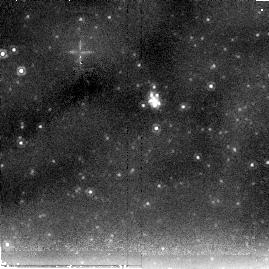
Target: SN-2004DJ. Instrument: NICMOS/NIC2. Filter: F205W. Exposure: 10 min. Observation ID: na2p14030

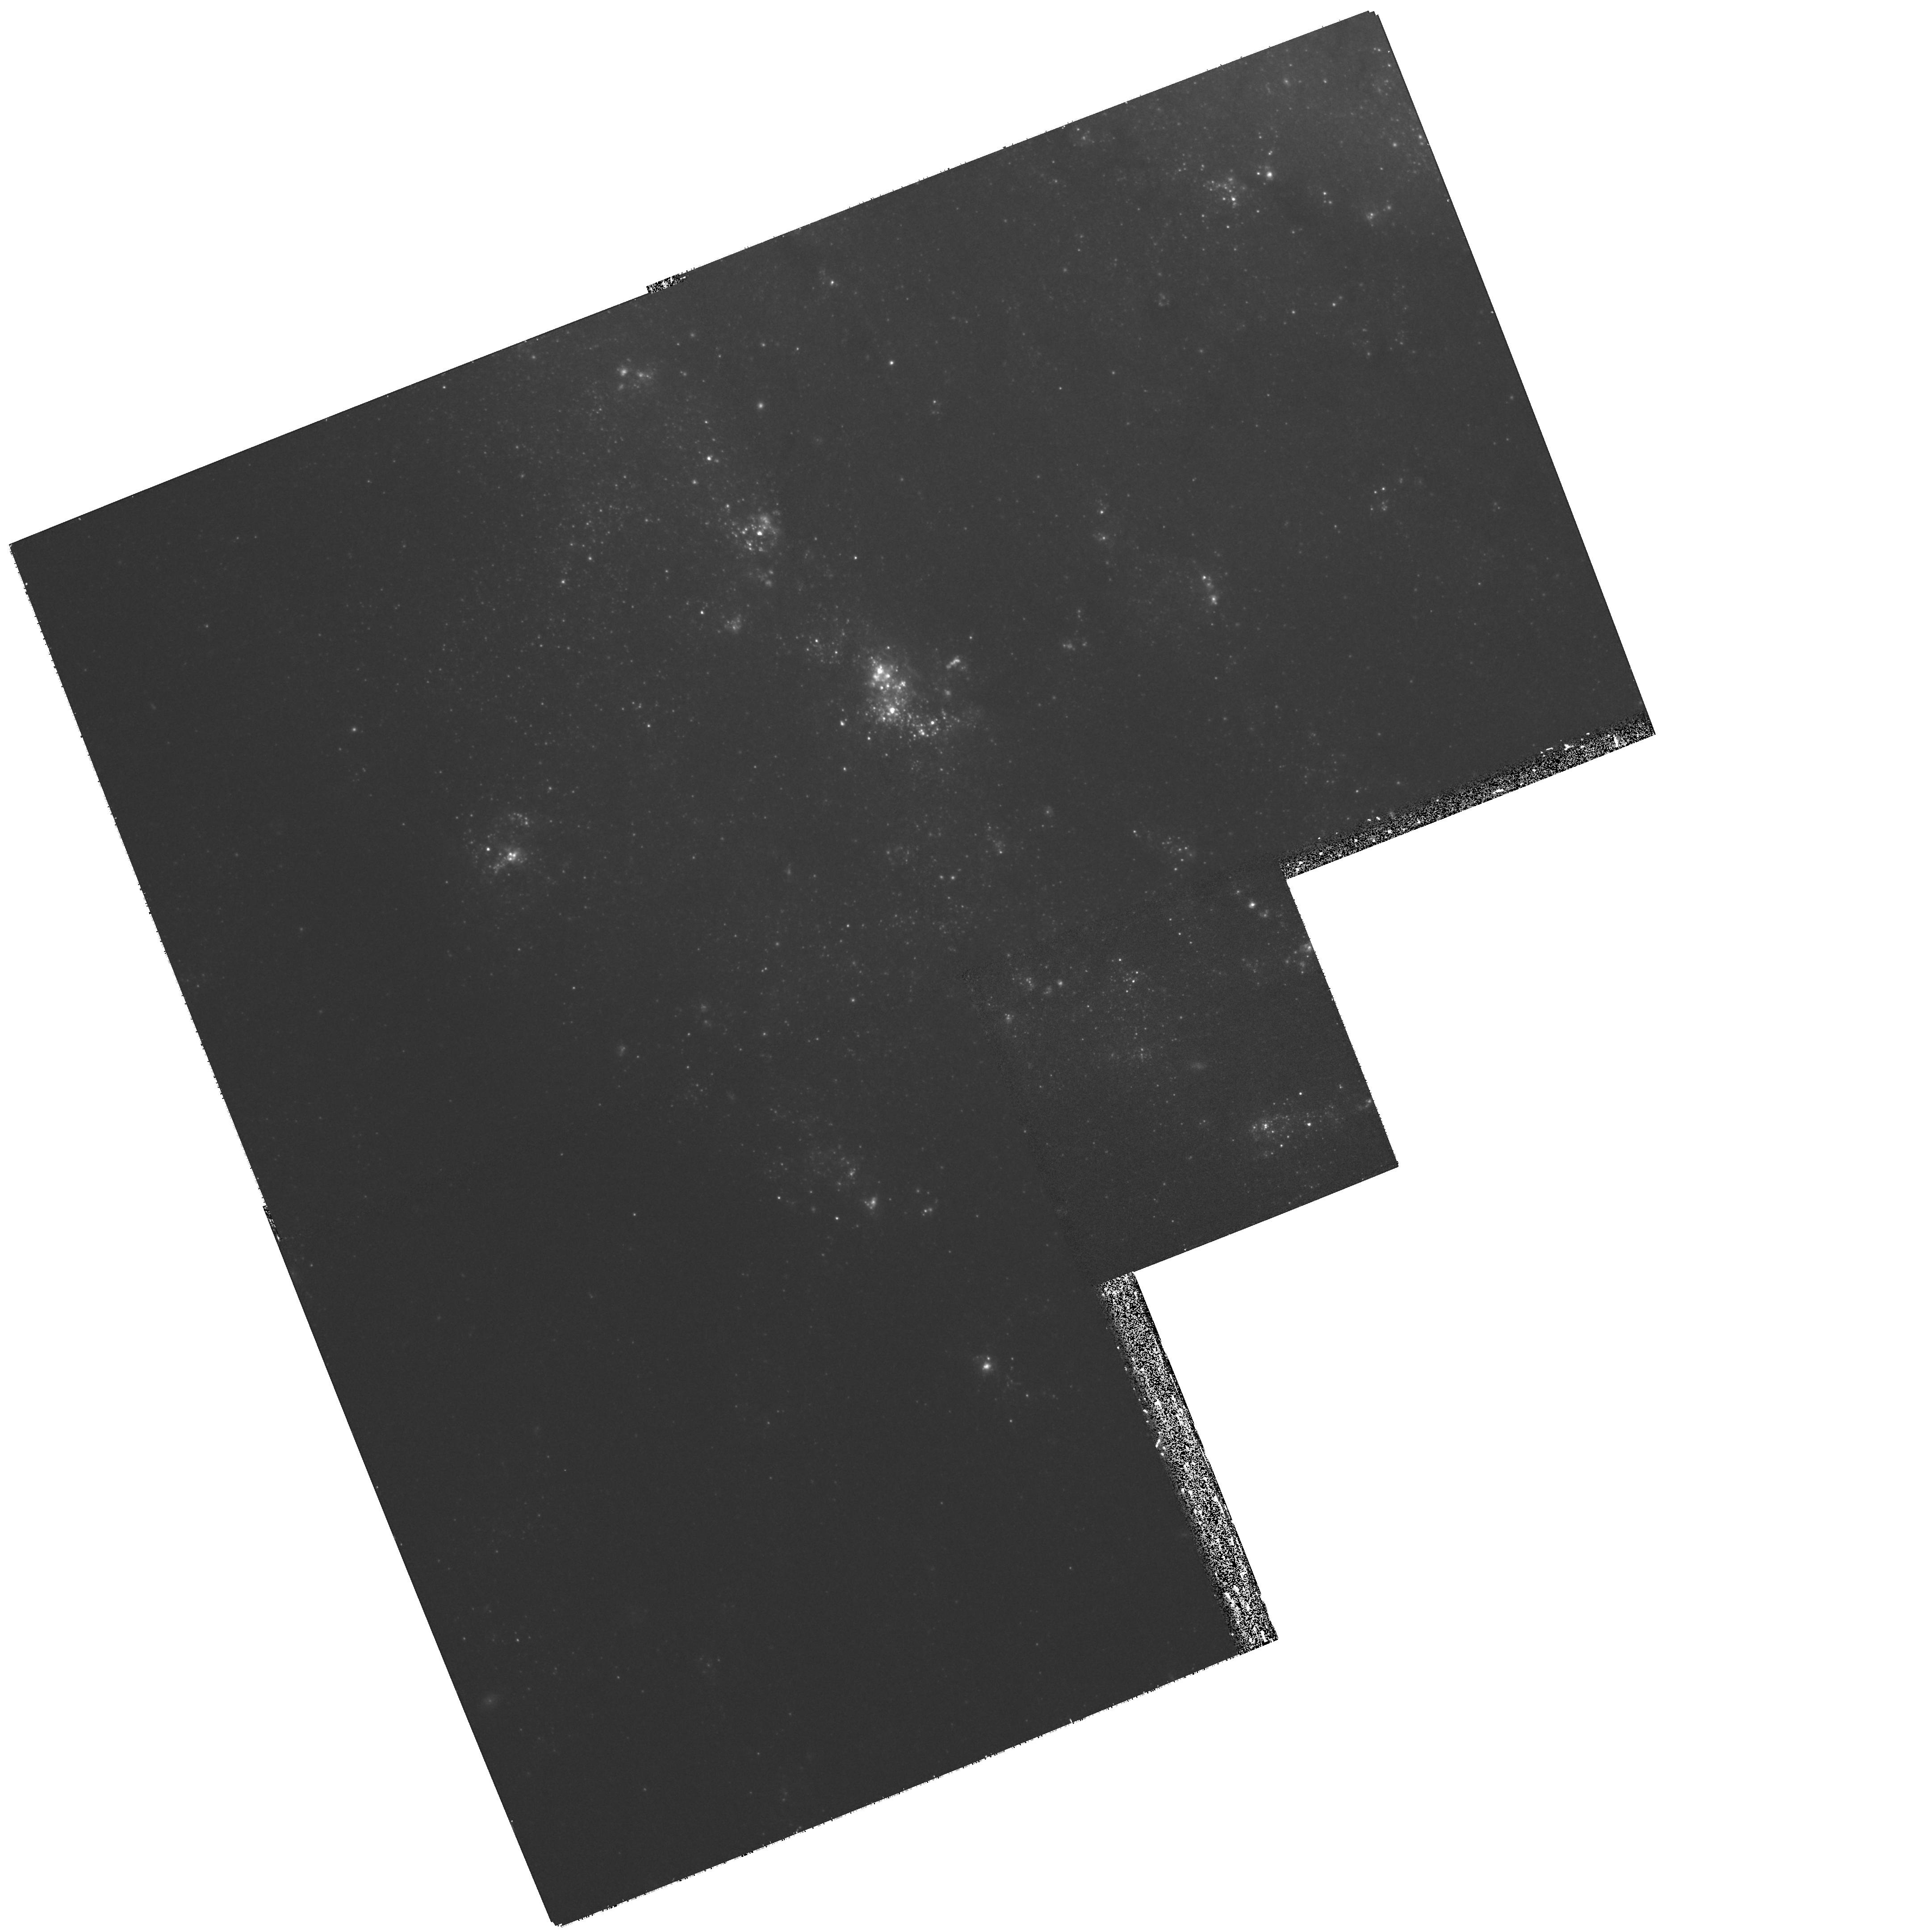
Target: SN-2003GD. Instrument: WFPC2/PC. Filter: F622W. Exposure: 27 min. Observation ID: hst_11229_05_wfpc2_pc_f622w_ua2p05

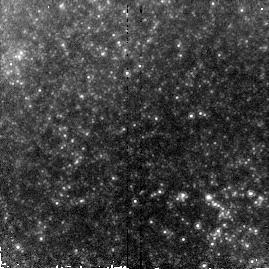
Target: SN-2005CS. Instrument: NICMOS/NIC2. Filter: F160W. Exposure: 9 min. Observation ID: na2p26020

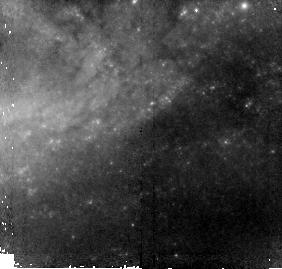
Target: SN-2006BC. Instrument: NICMOS/NIC2. Filter: F110W. Exposure: 11 min. Observation ID: na2p20010

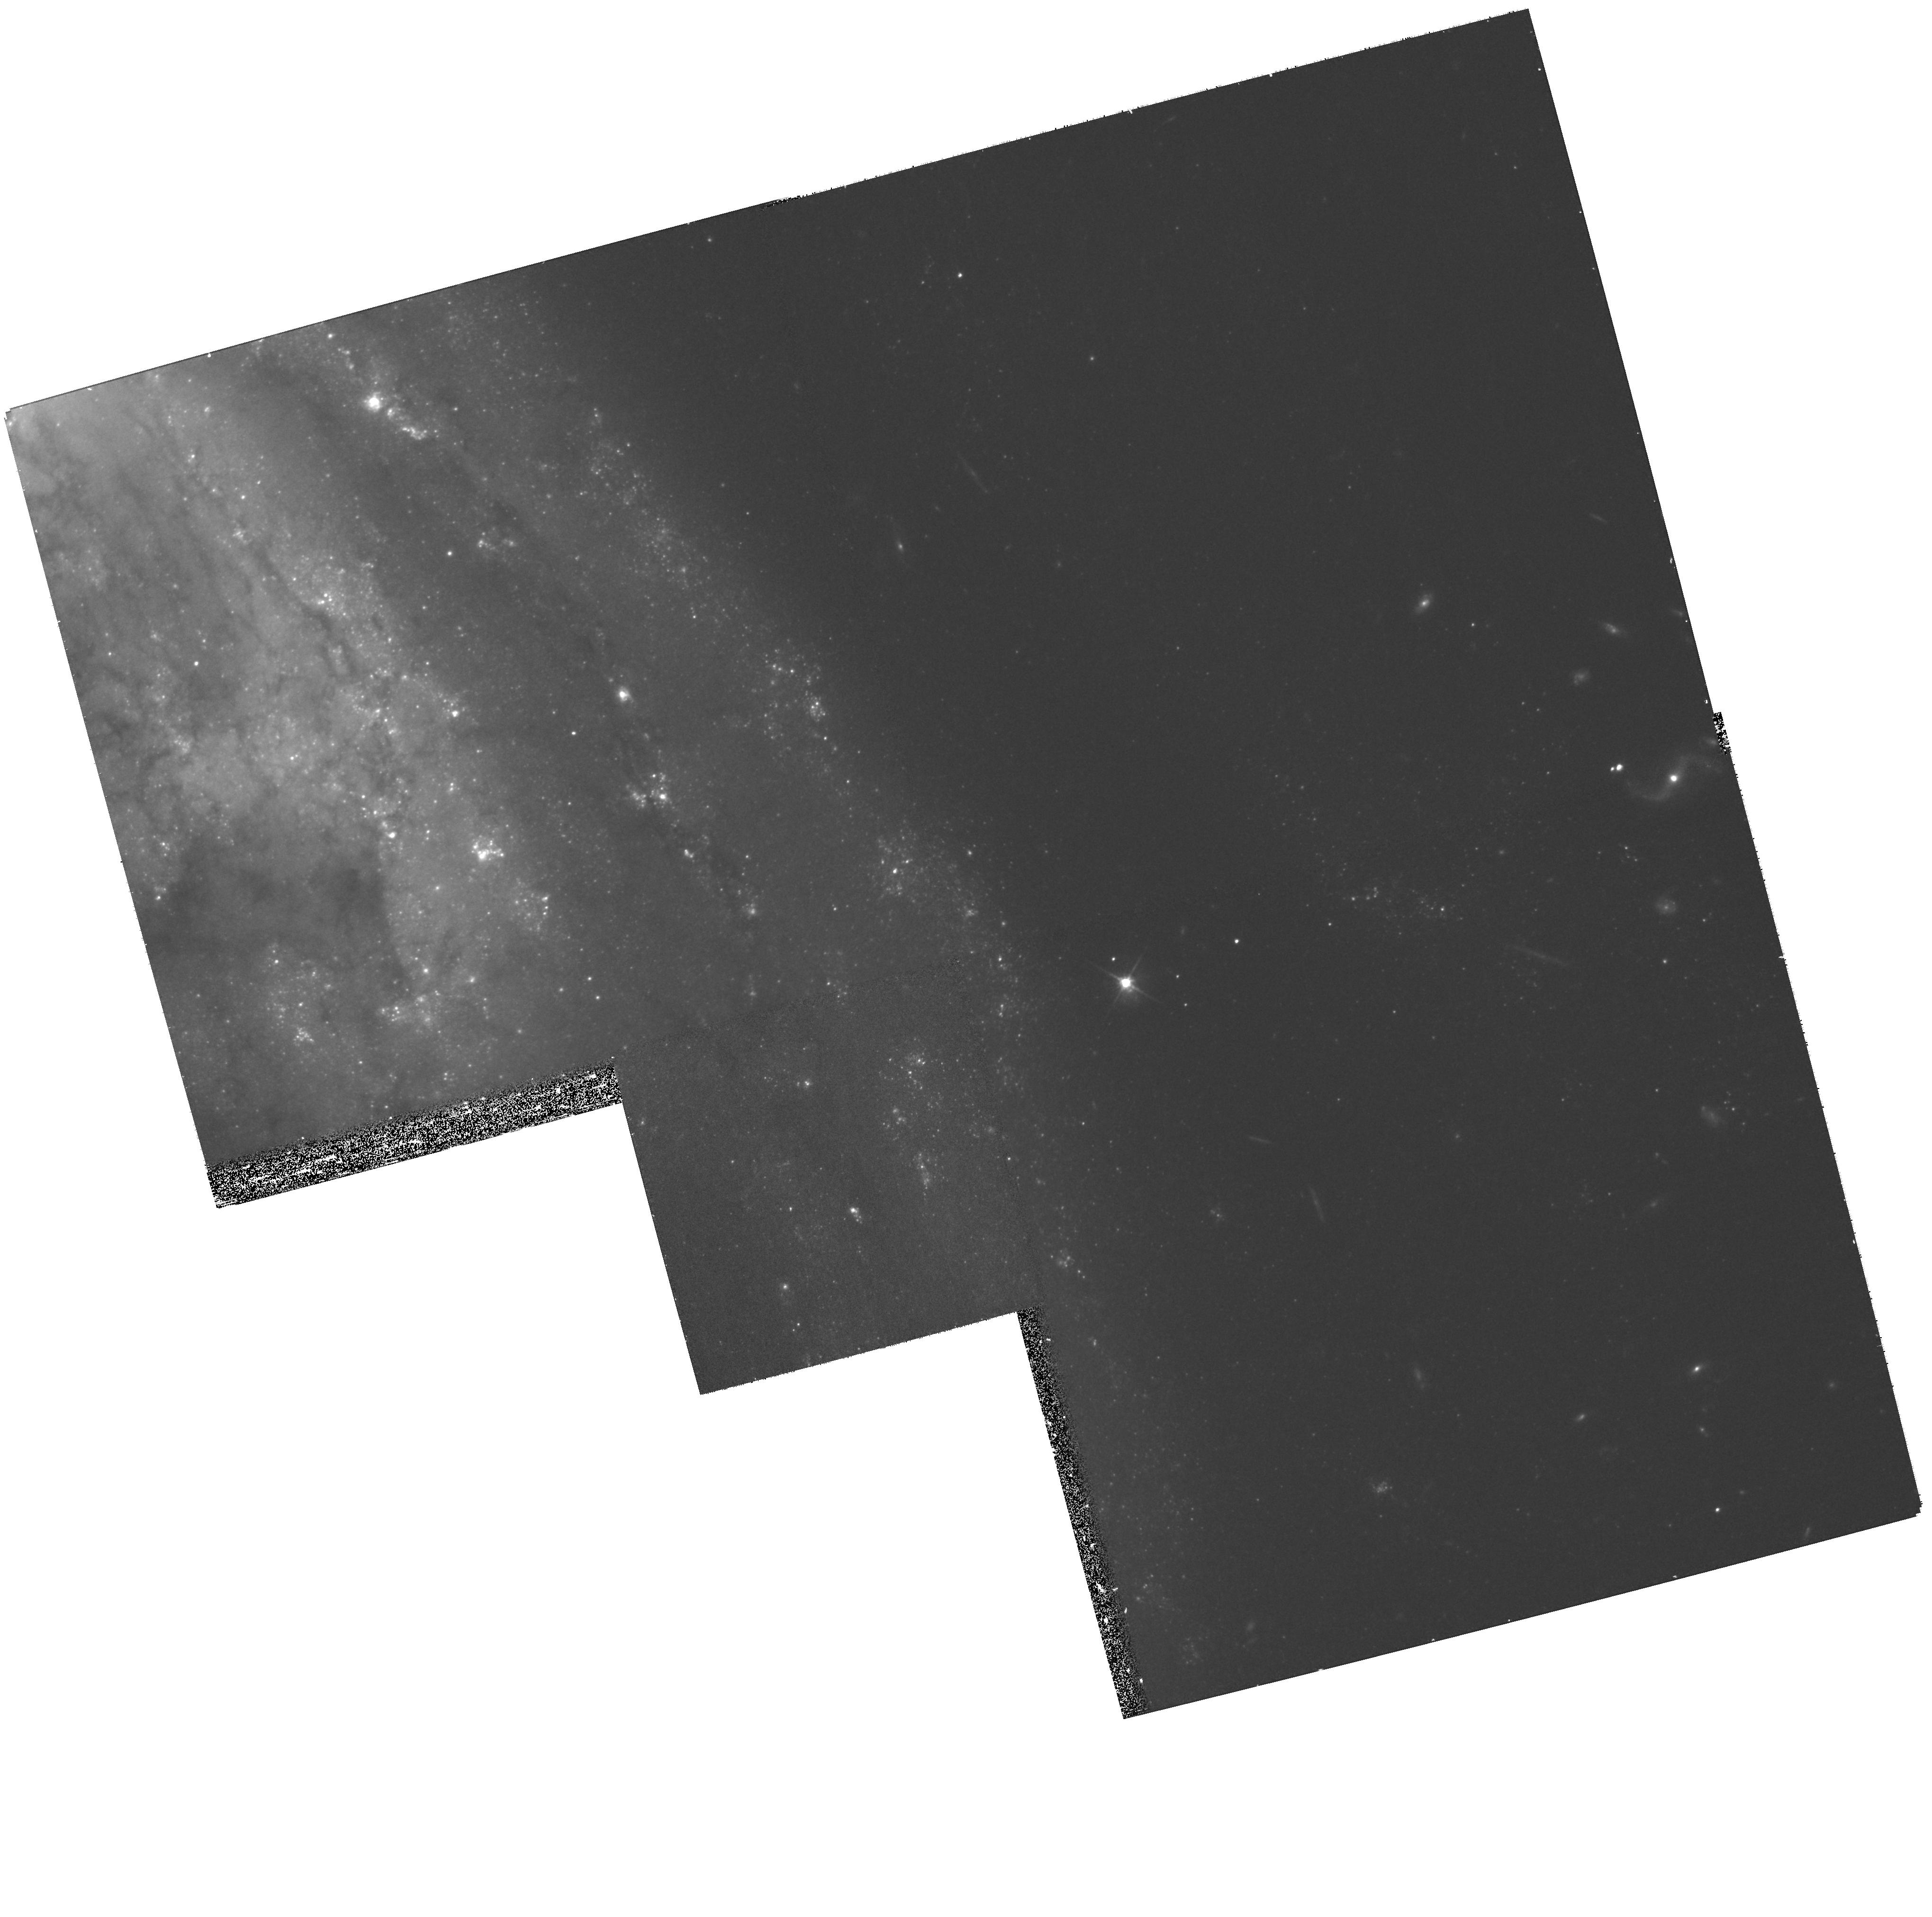
Target: SN-1999BW. Instrument: WFPC2/PC. Filter: F606W. Exposure: 27 min. Observation ID: hst_11229_03_wfpc2_pc_f606w_ua2p03

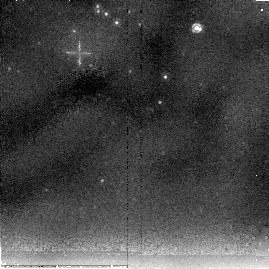
Target: SN-2004ET. Instrument: NICMOS/NIC2. Filter: F205W. Exposure: 10 min. Observation ID: na2p16030

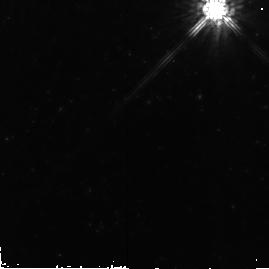
Target: SN-2002HH. Instrument: NICMOS/NIC2. Filter: F160W. Exposure: 9 min. Observation ID: na2p08020

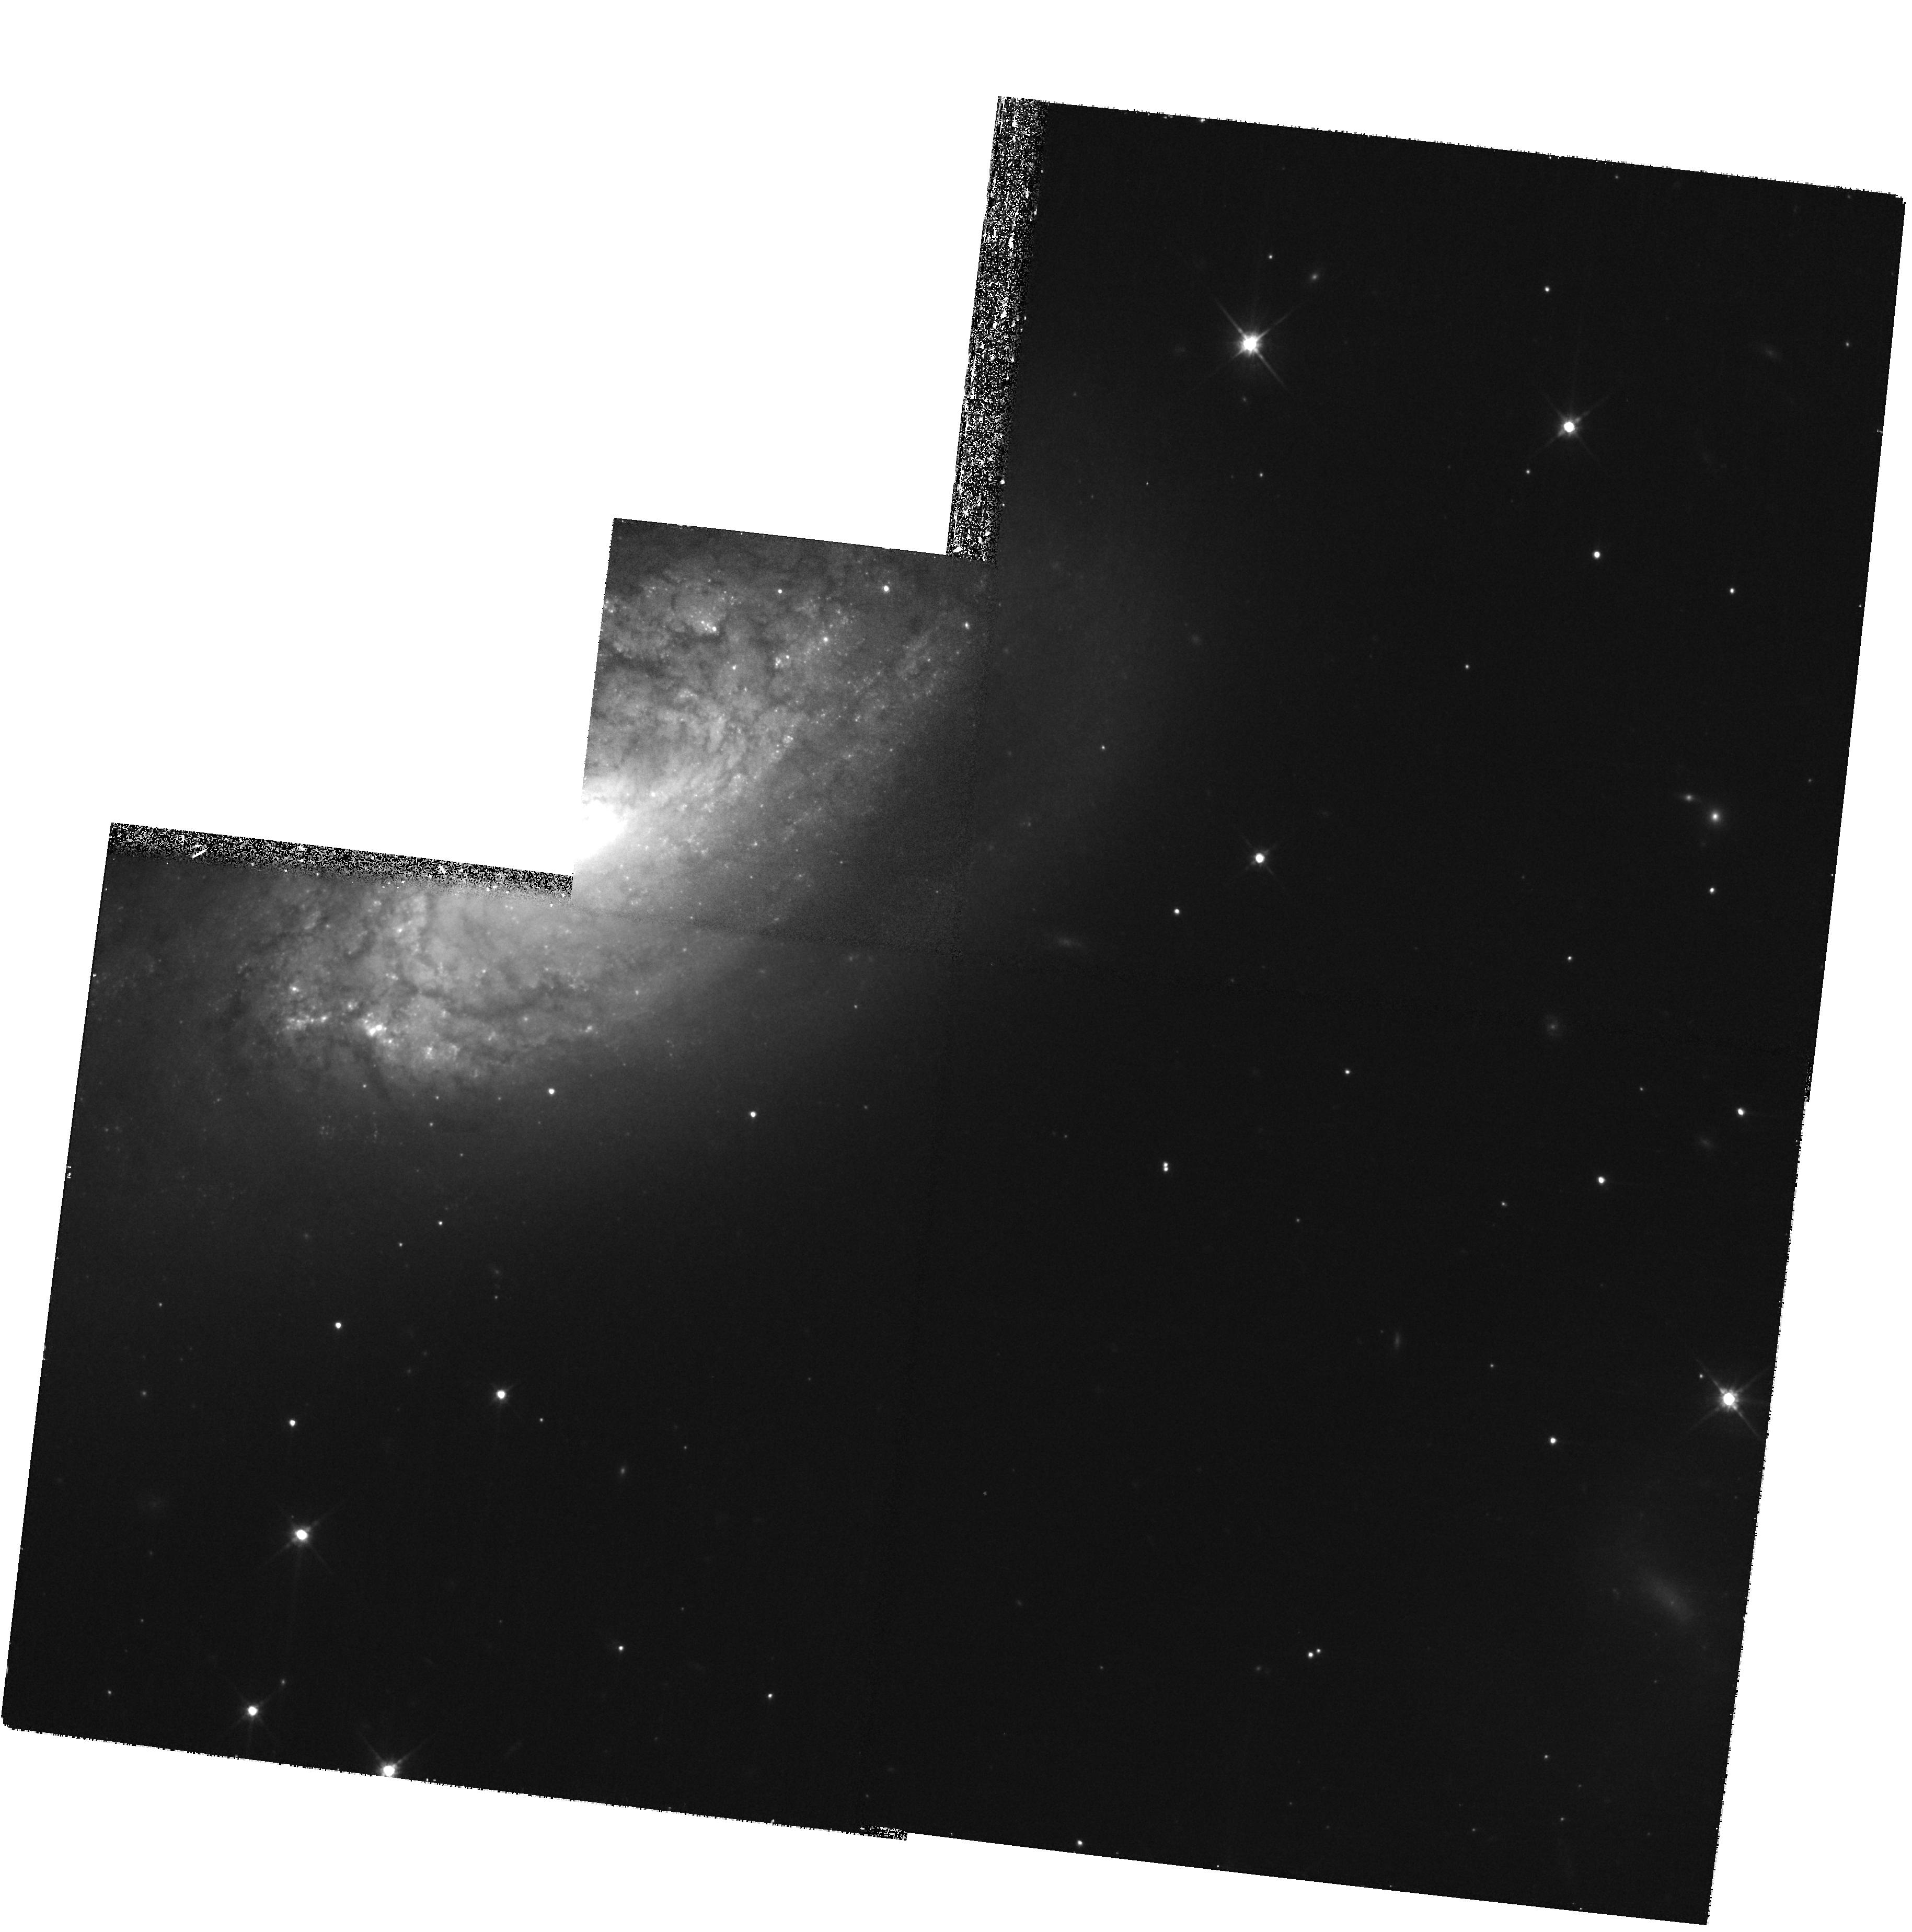
Target: SN-2006BC. Instrument: WFPC2/PC. Filter: F814W. Exposure: 27 min. Observation ID: hst_11229_27_wfpc2_pc_f814w_ua2p27

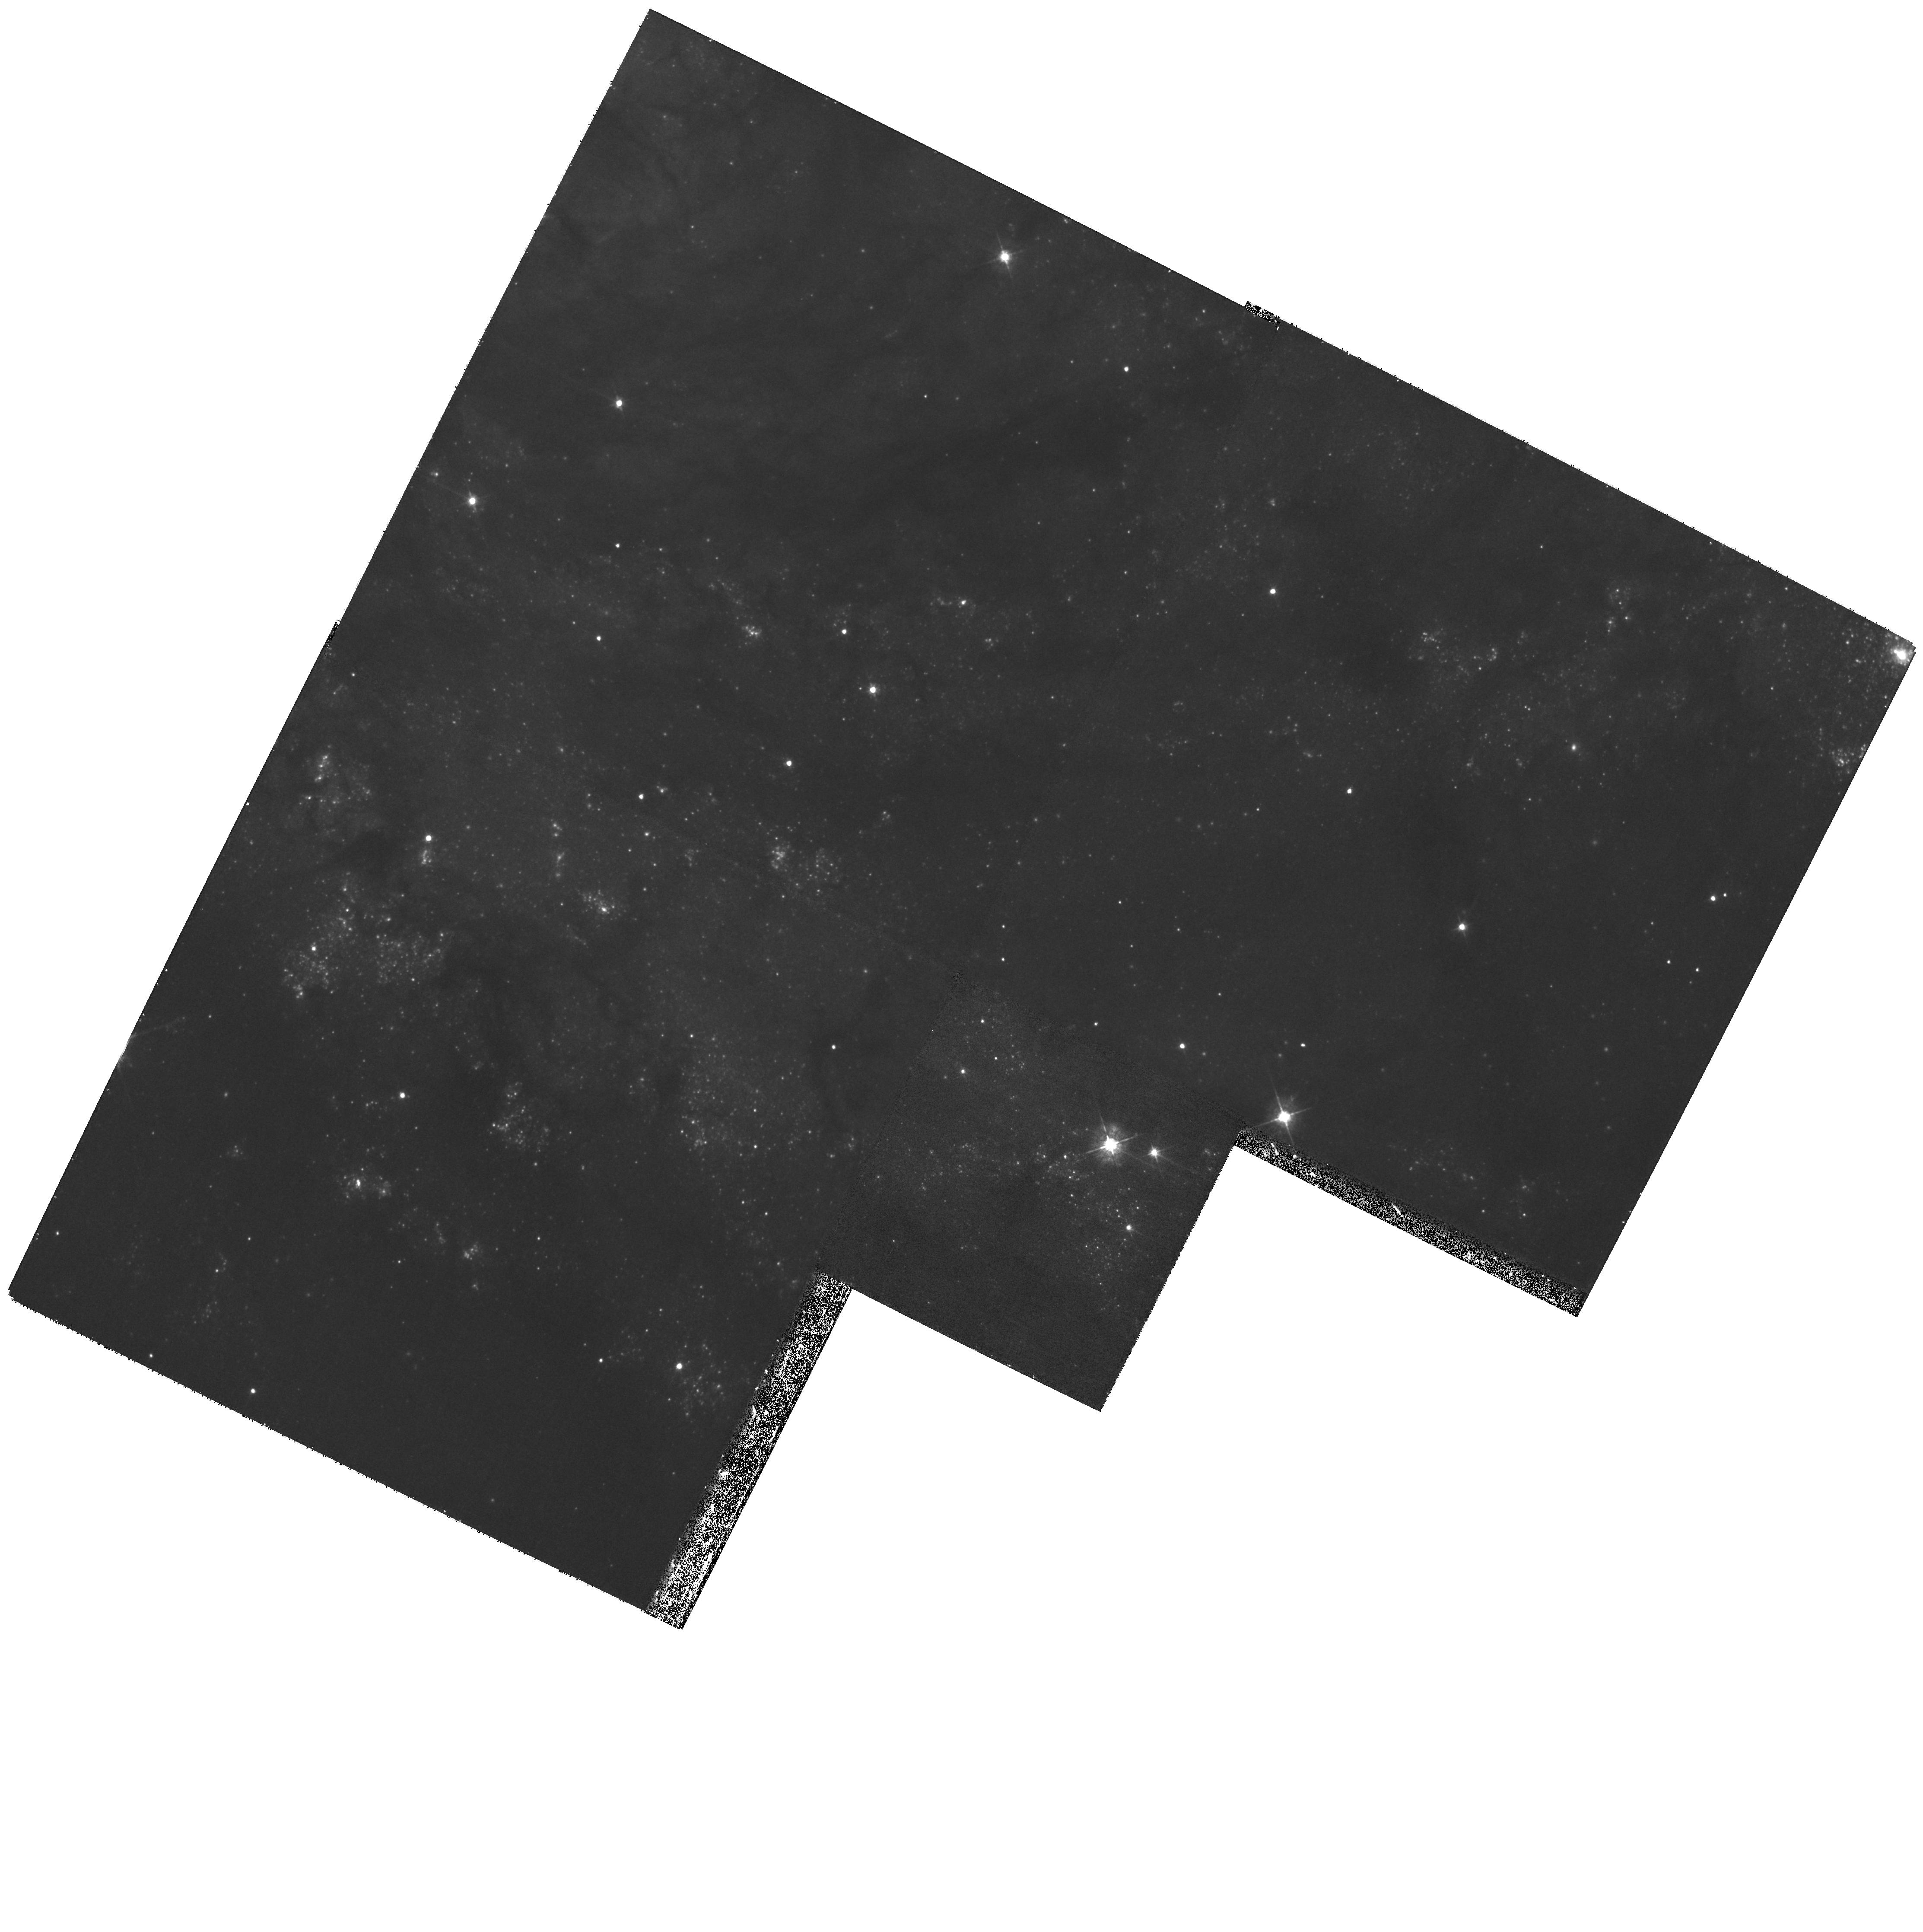
Target: SN-2002HH. Instrument: WFPC2/PC. Filter: F450W. Exposure: 27 min. Observation ID: hst_11229_07_wfpc2_pc_f450w_ua2p07

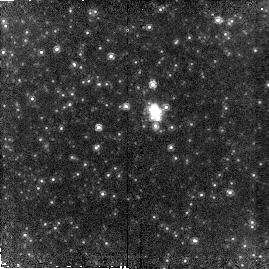
Target: SN-2004DJ. Instrument: NICMOS/NIC2. Filter: F160W. Exposure: 9 min. Observation ID: na2p22020

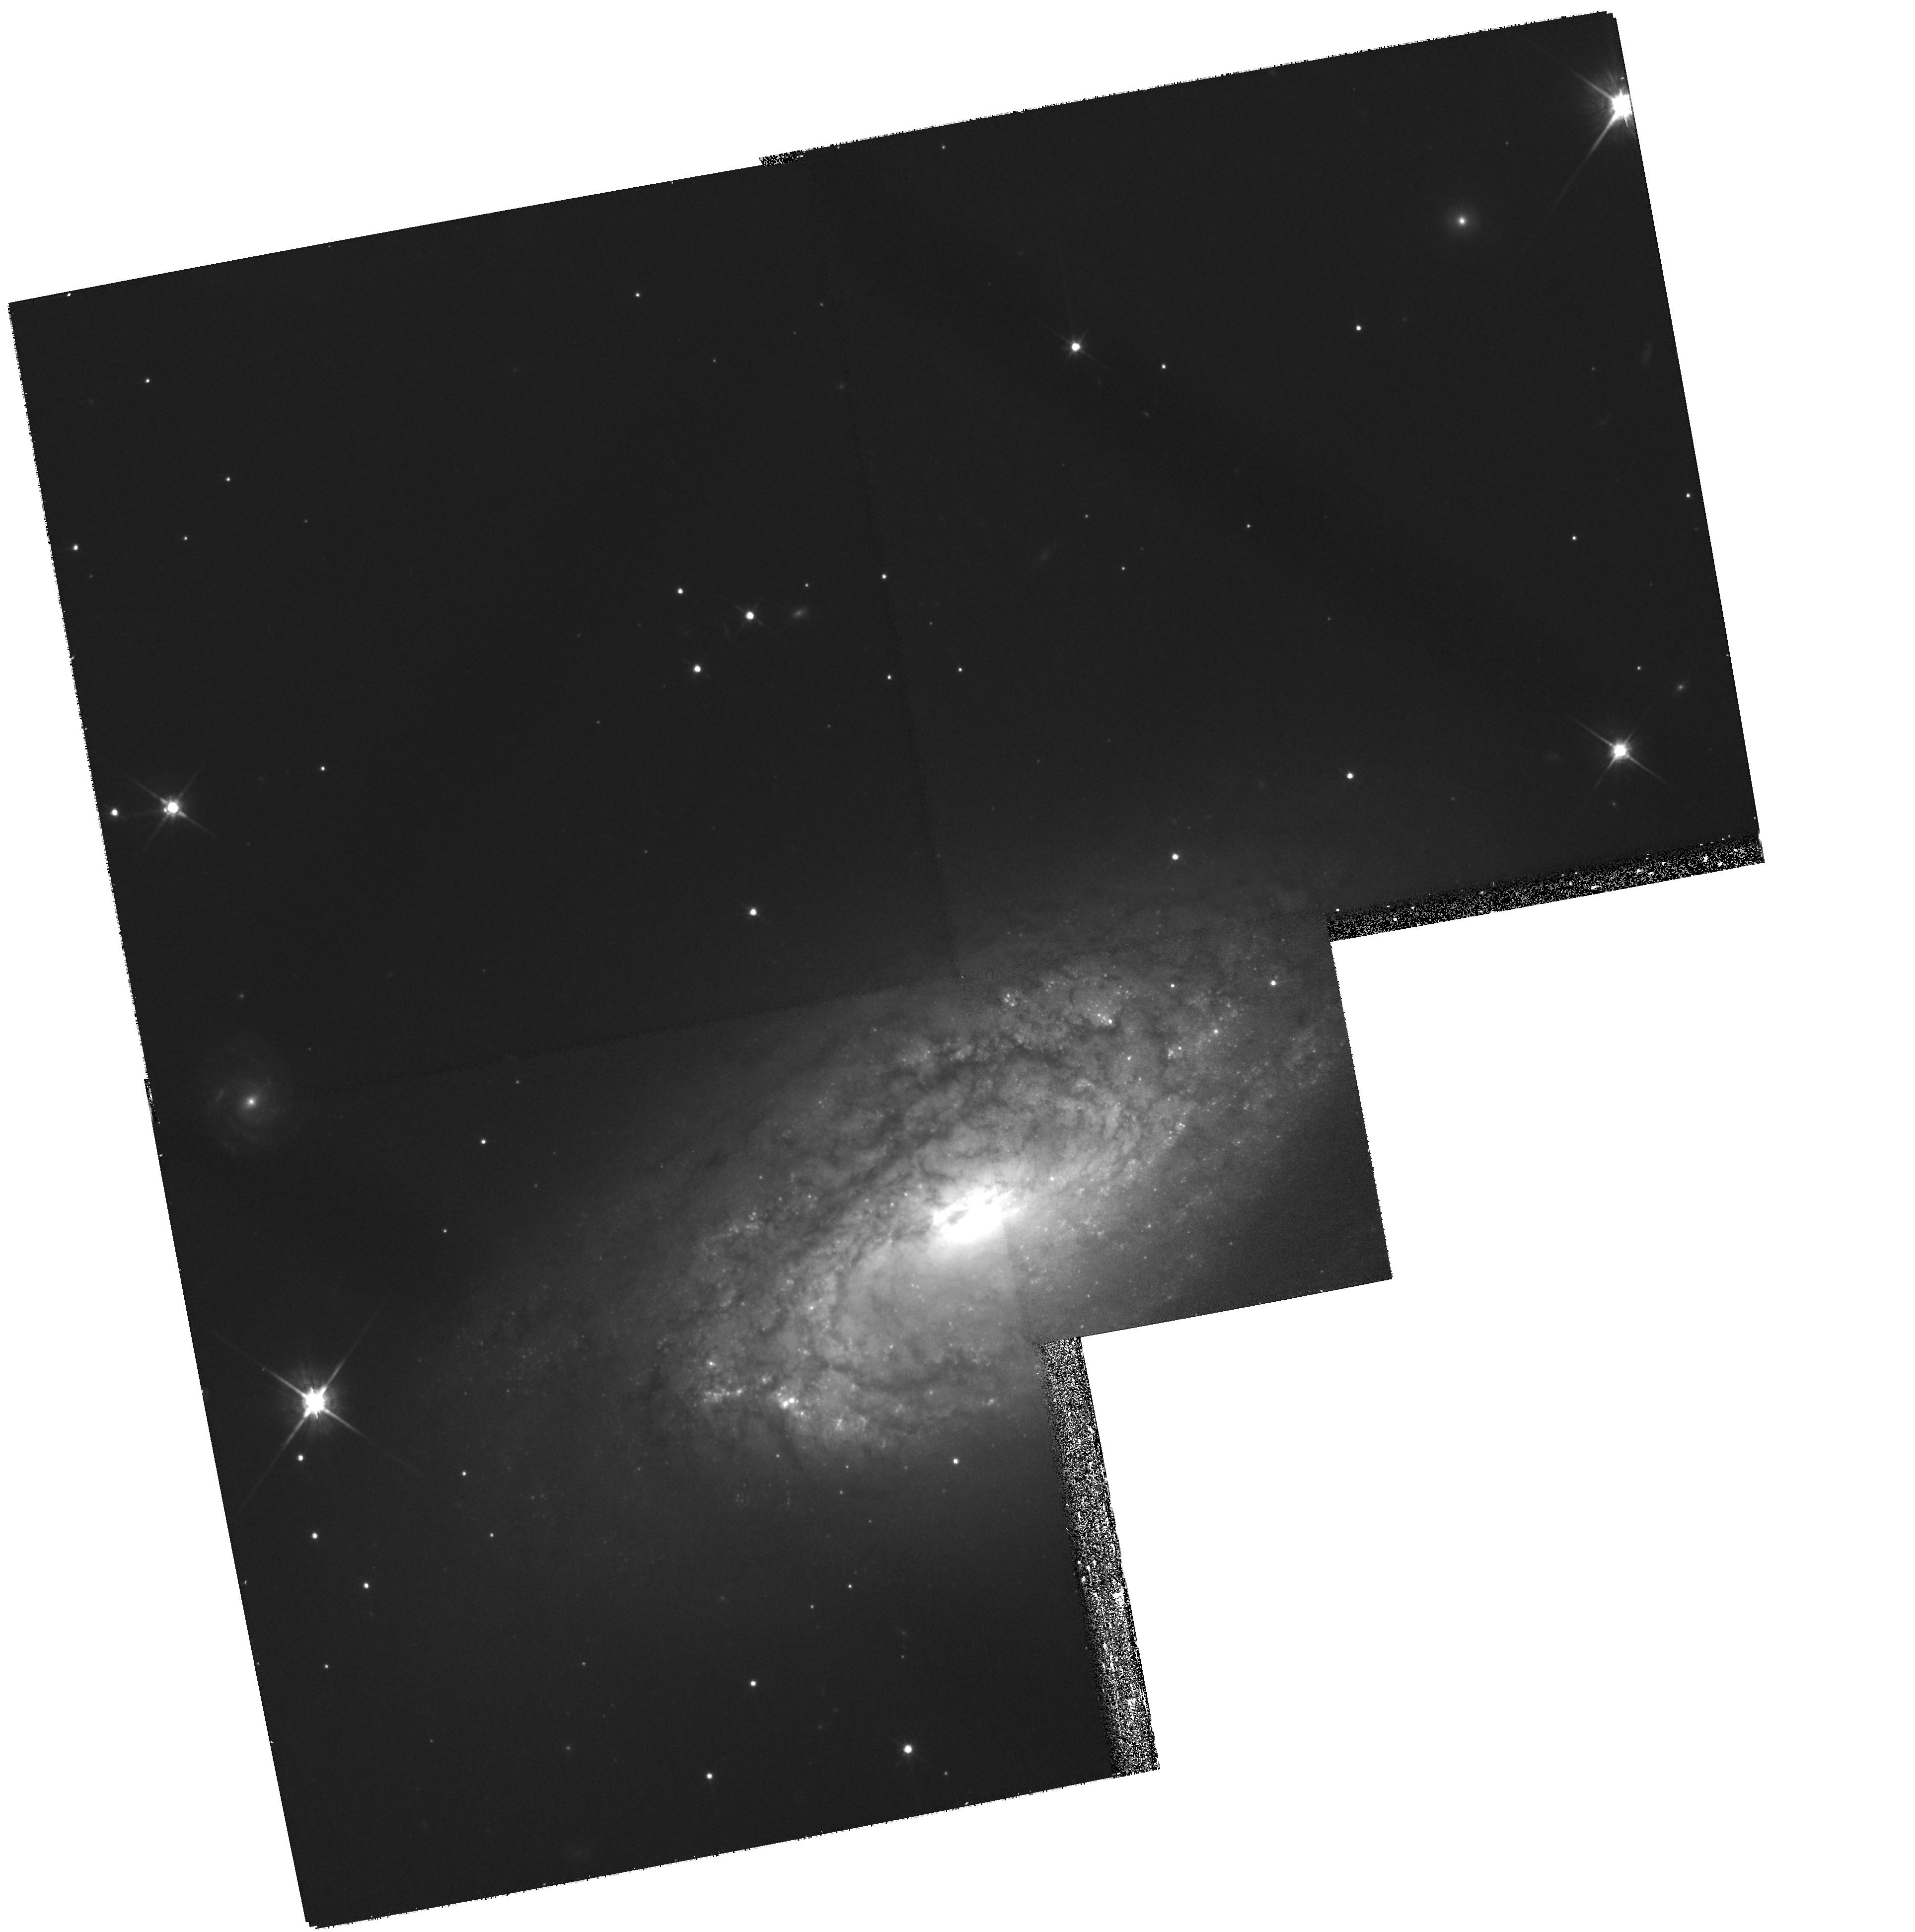
Target: SN-2006BC. Instrument: WFPC2/PC. Filter: F814W. Exposure: 27 min. Observation ID: hst_11229_19_wfpc2_pc_f814w_ua2p19

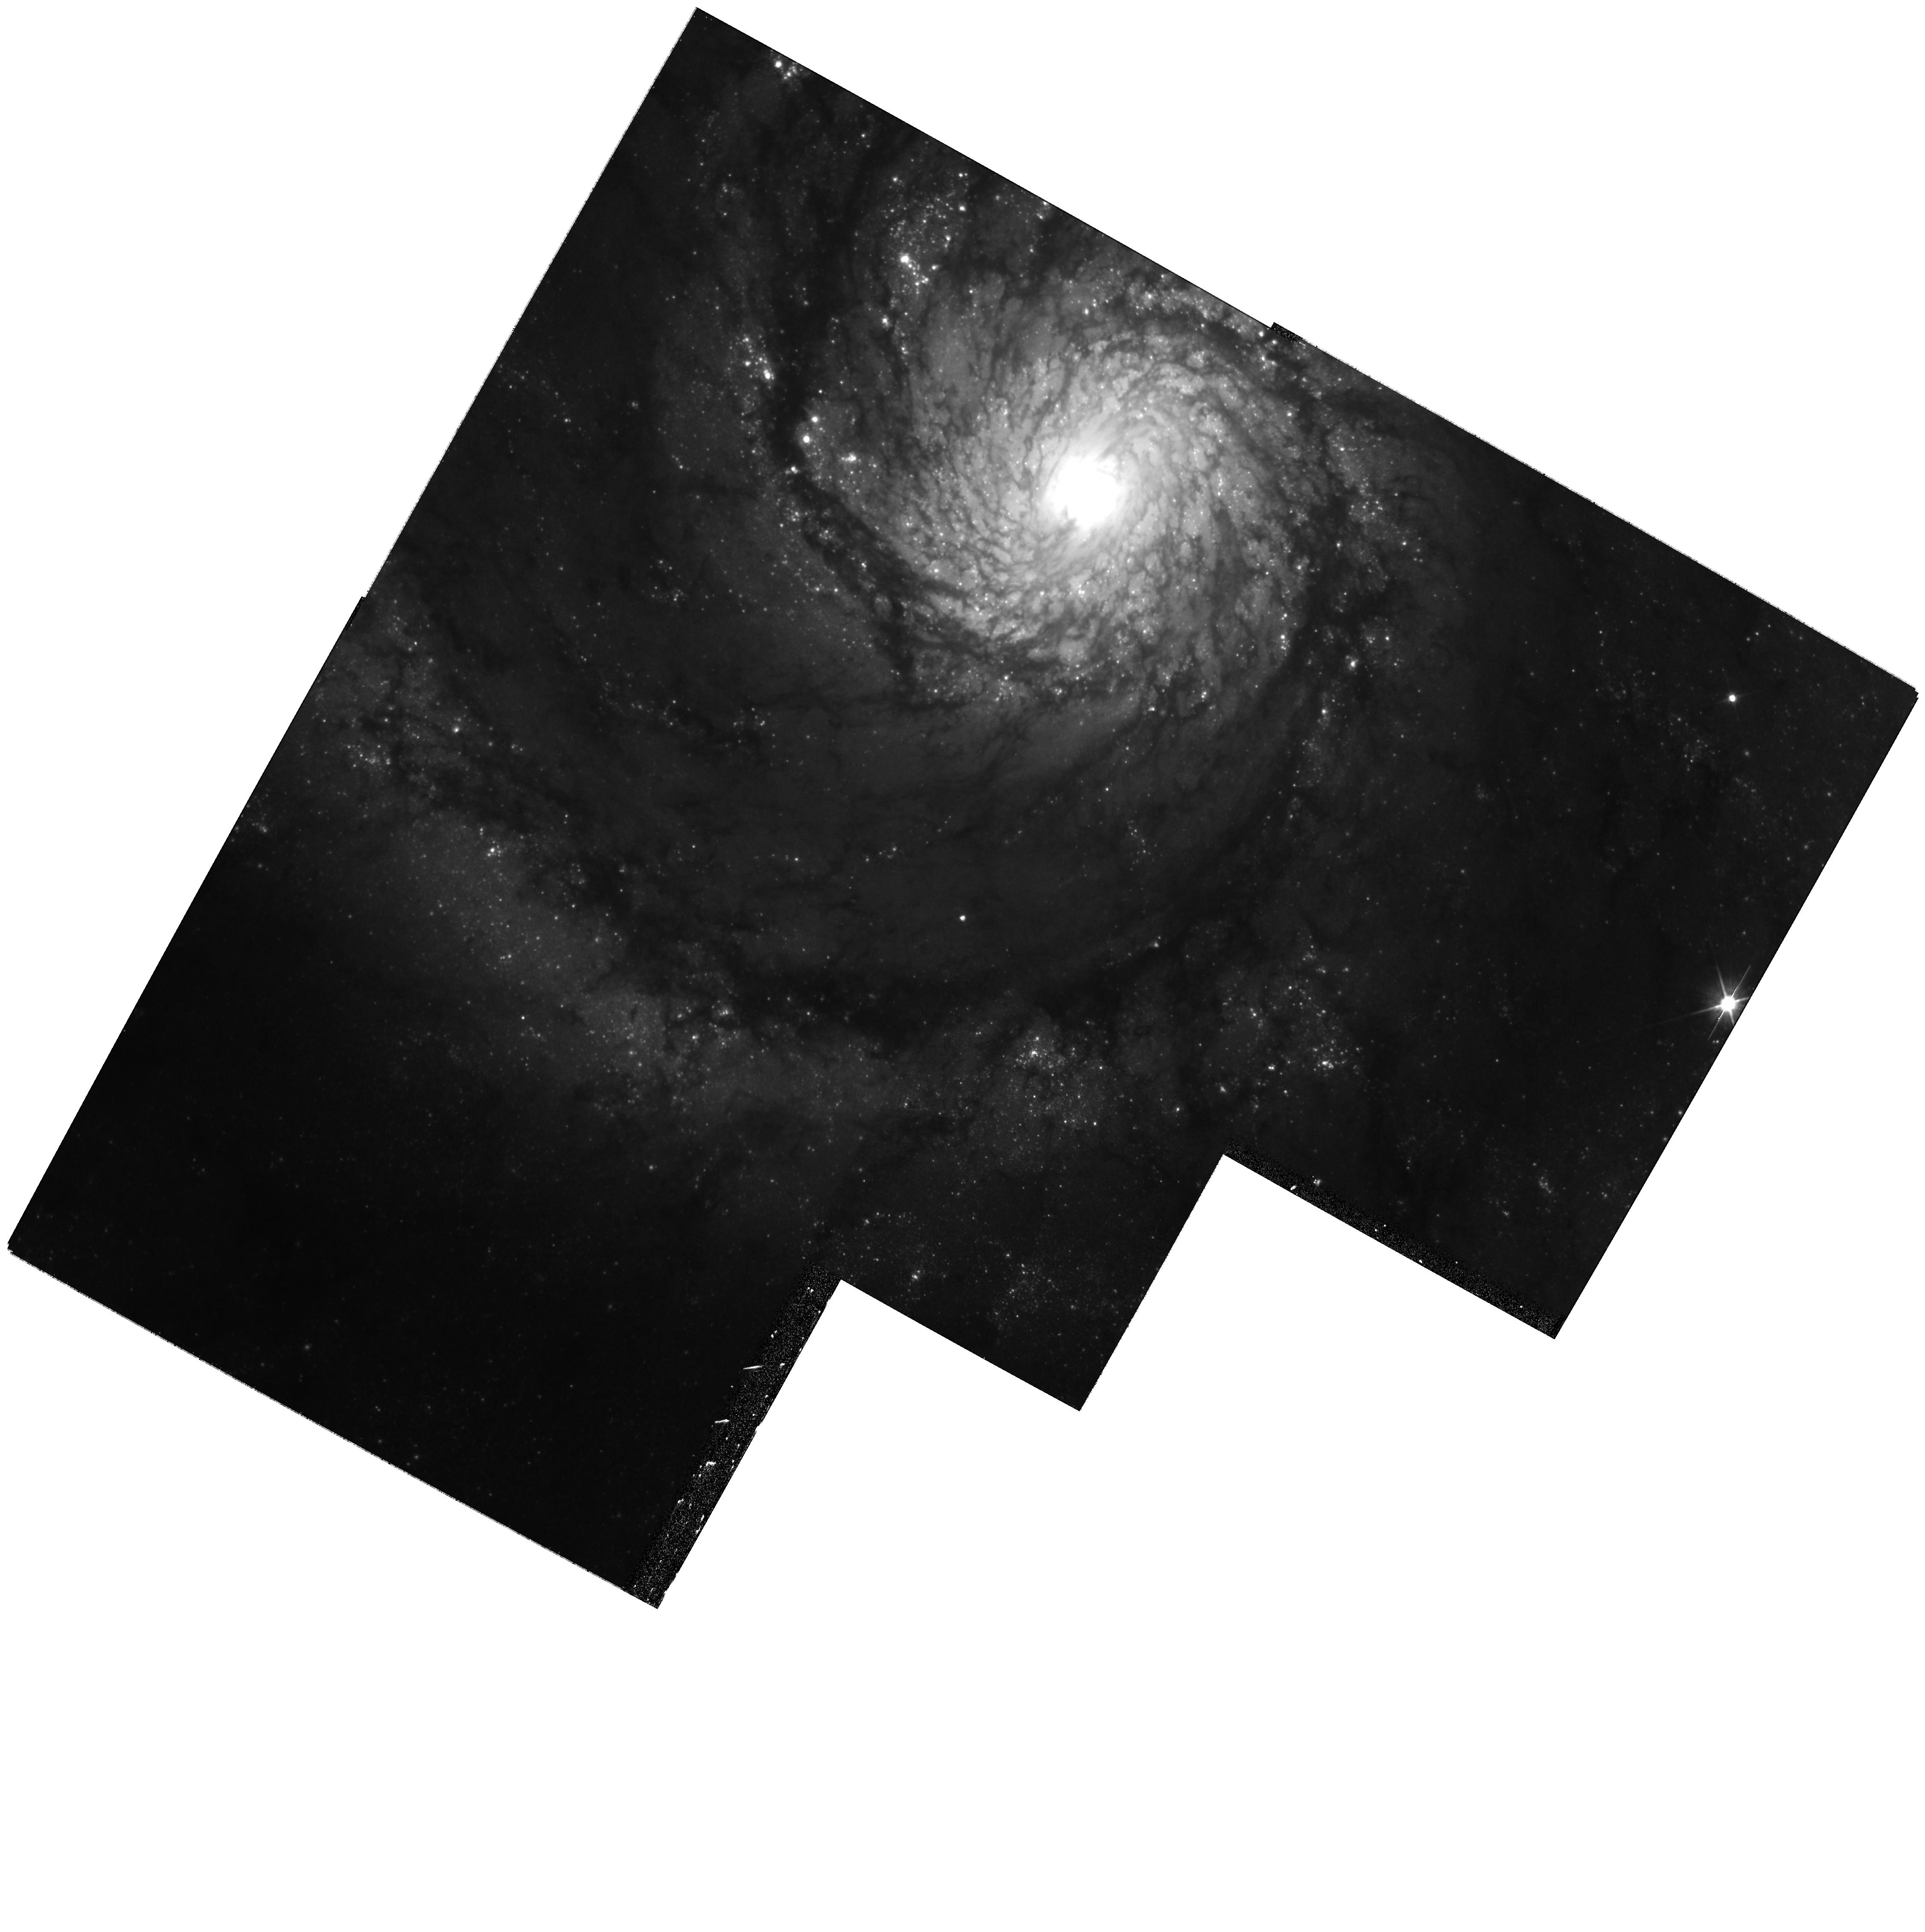
Target: SN-2005CS. Instrument: WFPC2/PC. Filter: F606W. Exposure: 27 min. Observation ID: hst_11229_25_wfpc2_pc_f606w_ua2p25

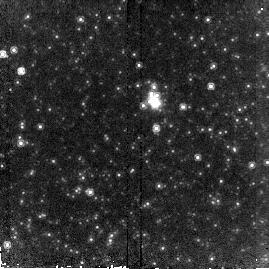
Target: SN-2004DJ. Instrument: NICMOS/NIC2. Filter: F160W. Exposure: 9 min. Observation ID: na2p14020

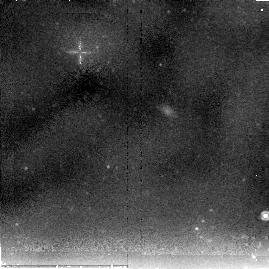
Target: SN-2003GD. Instrument: NICMOS/NIC2. Filter: F205W. Exposure: 10 min. Observation ID: na2p06030

SEEDS: The Search for Evolution of Emission from Dust in Supernovae with HST and Spitzer (PI: Meixner, Margaret)

The role that massive stars play in the dust content of the Universe is extremely uncertain. It has long been hypothesized that dust can condense within the ejecta of supernovae (SNe), however there is a frustrating discrepancy between the amounts of dust found in the early Universe, or predicted by nucleation theory, and inferred from SN observations. Our SEEDS collaboration has been carefully revisiting the observational case for dust formation by core-collapse SNe, in order to quantify their role as dust contributors in the early Universe. As dust condenses in expanding SN ejecta, it will increase in optical depth, producing three simultaneously observable phenomena: (1) increasing optical extinction; (2) infrared (IR) excesses; and (3) asymmetric blue-shifted emission lines. Our SEEDS collaboration recently reported all three phenomena occuring in SN2003gd, demonstrating the success of our observing strategy, and permitting us to derive a dust mass of up to 0.02 solar masses created in the SN. To advance our understanding of the origin and evolution of the interstellar dust in galaxies, we propose to use HST's WFPC2 and NICMOS instruments plus Spitzer's photometric instruments to monitor ten recent core-collapse SNe for dust formation and, as a bonus, detect light echoes that can affect the dust mass estimates. These space-borne observations will be supplemented by ground-based spectroscopic monitoring of their optical emission line profiles. These observations would continue our 2-year HST and Spitzer monitoring of this phenomena in order to address two key questions: Do all SNe produce dust? and How much dust do they produce? As all the SN are witin 15 Mpc, each SN stands an excellent chance of detection with HST and Spitzer and of resolving potential light echoes.